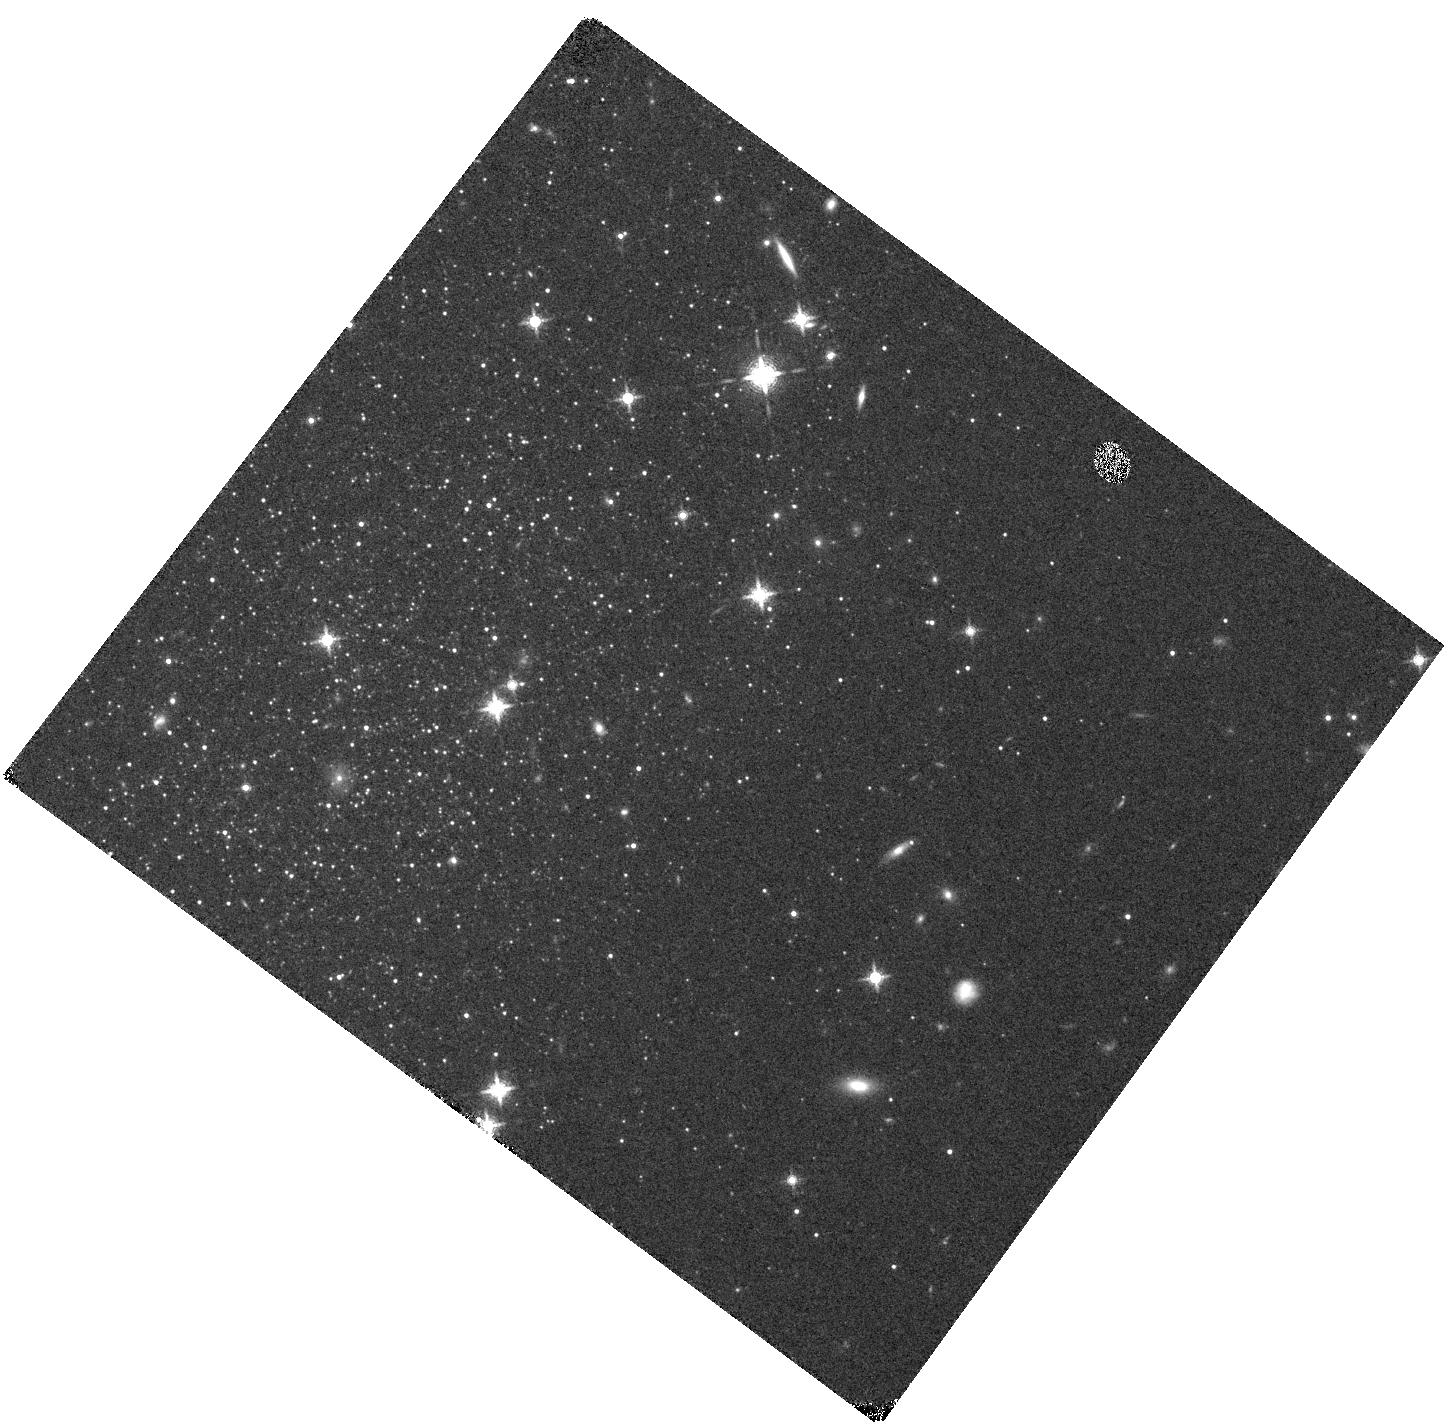
Target: ANTLIA. Instrument: WFC3/IR. Filter: F139M. Exposure: 14 min. Observation ID: hst_16162_23_wfc3_ir_f139m_ied323

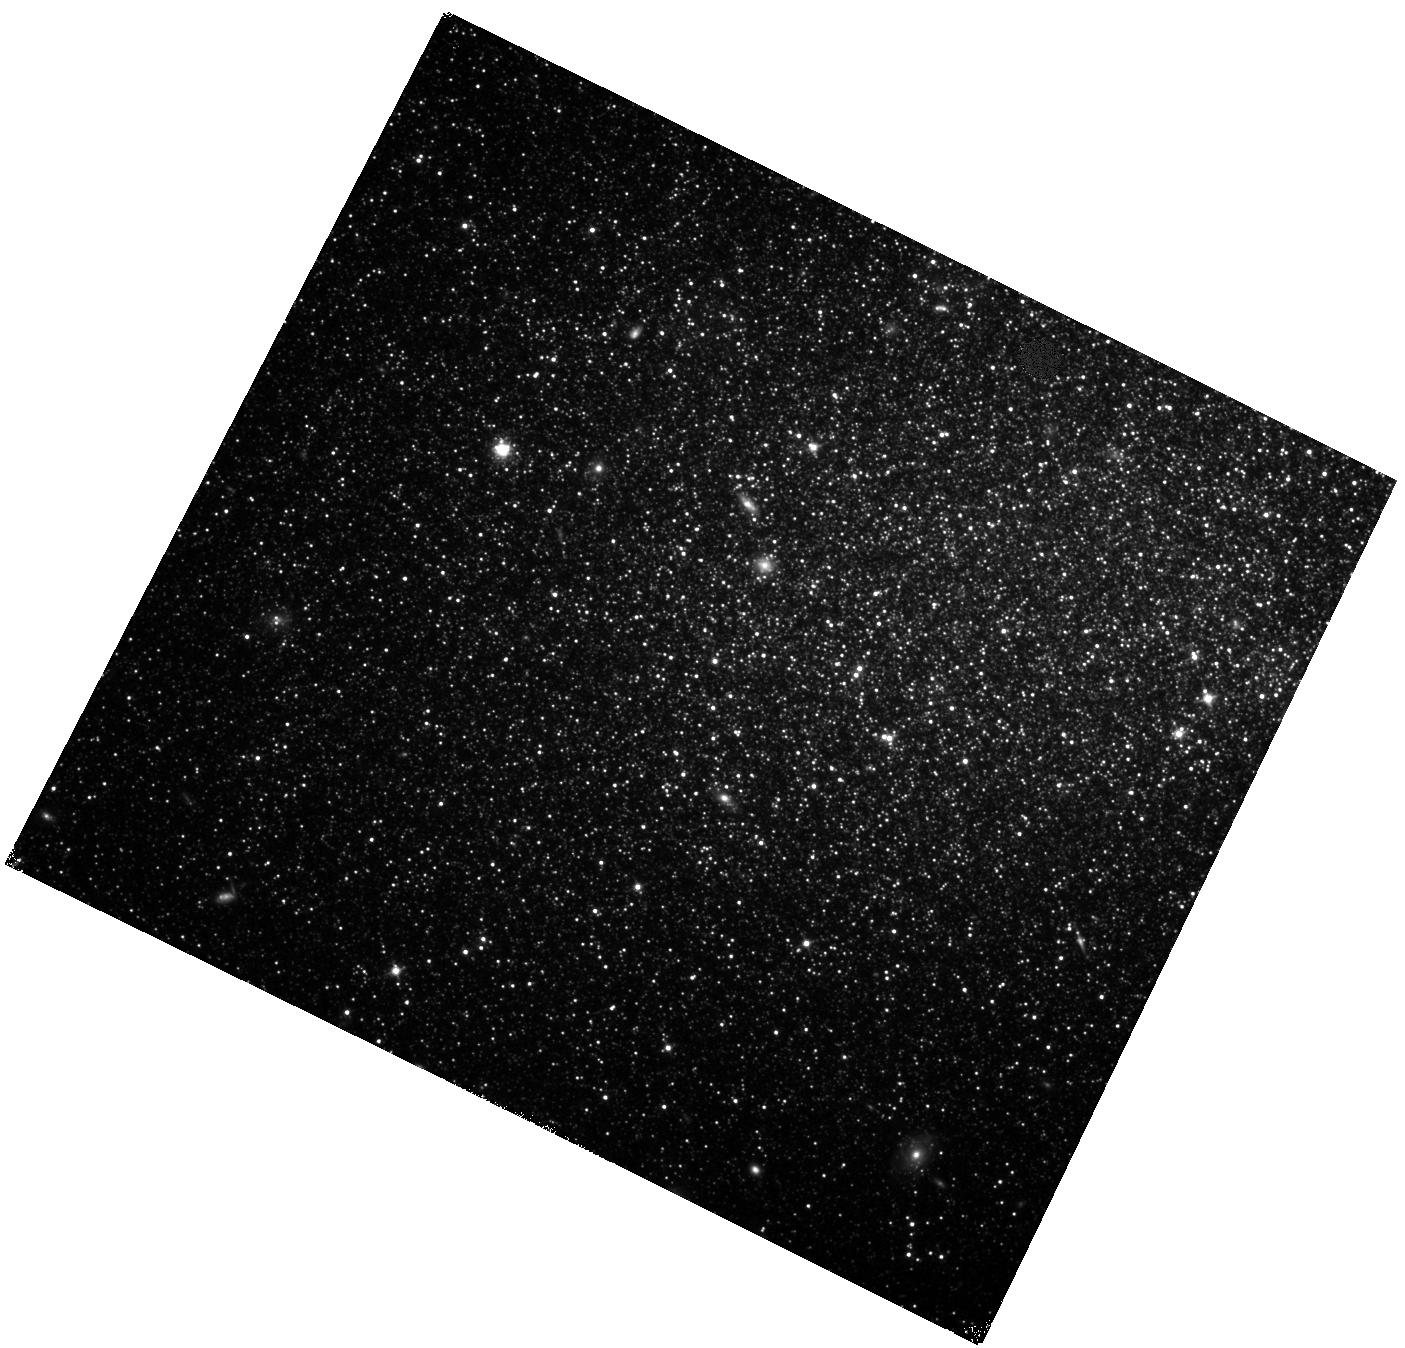
Target: SEX-B. Instrument: WFC3/IR. Filter: F110W. Exposure: 18 min. Observation ID: hst_16162_28_wfc3_ir_f110w_ied328

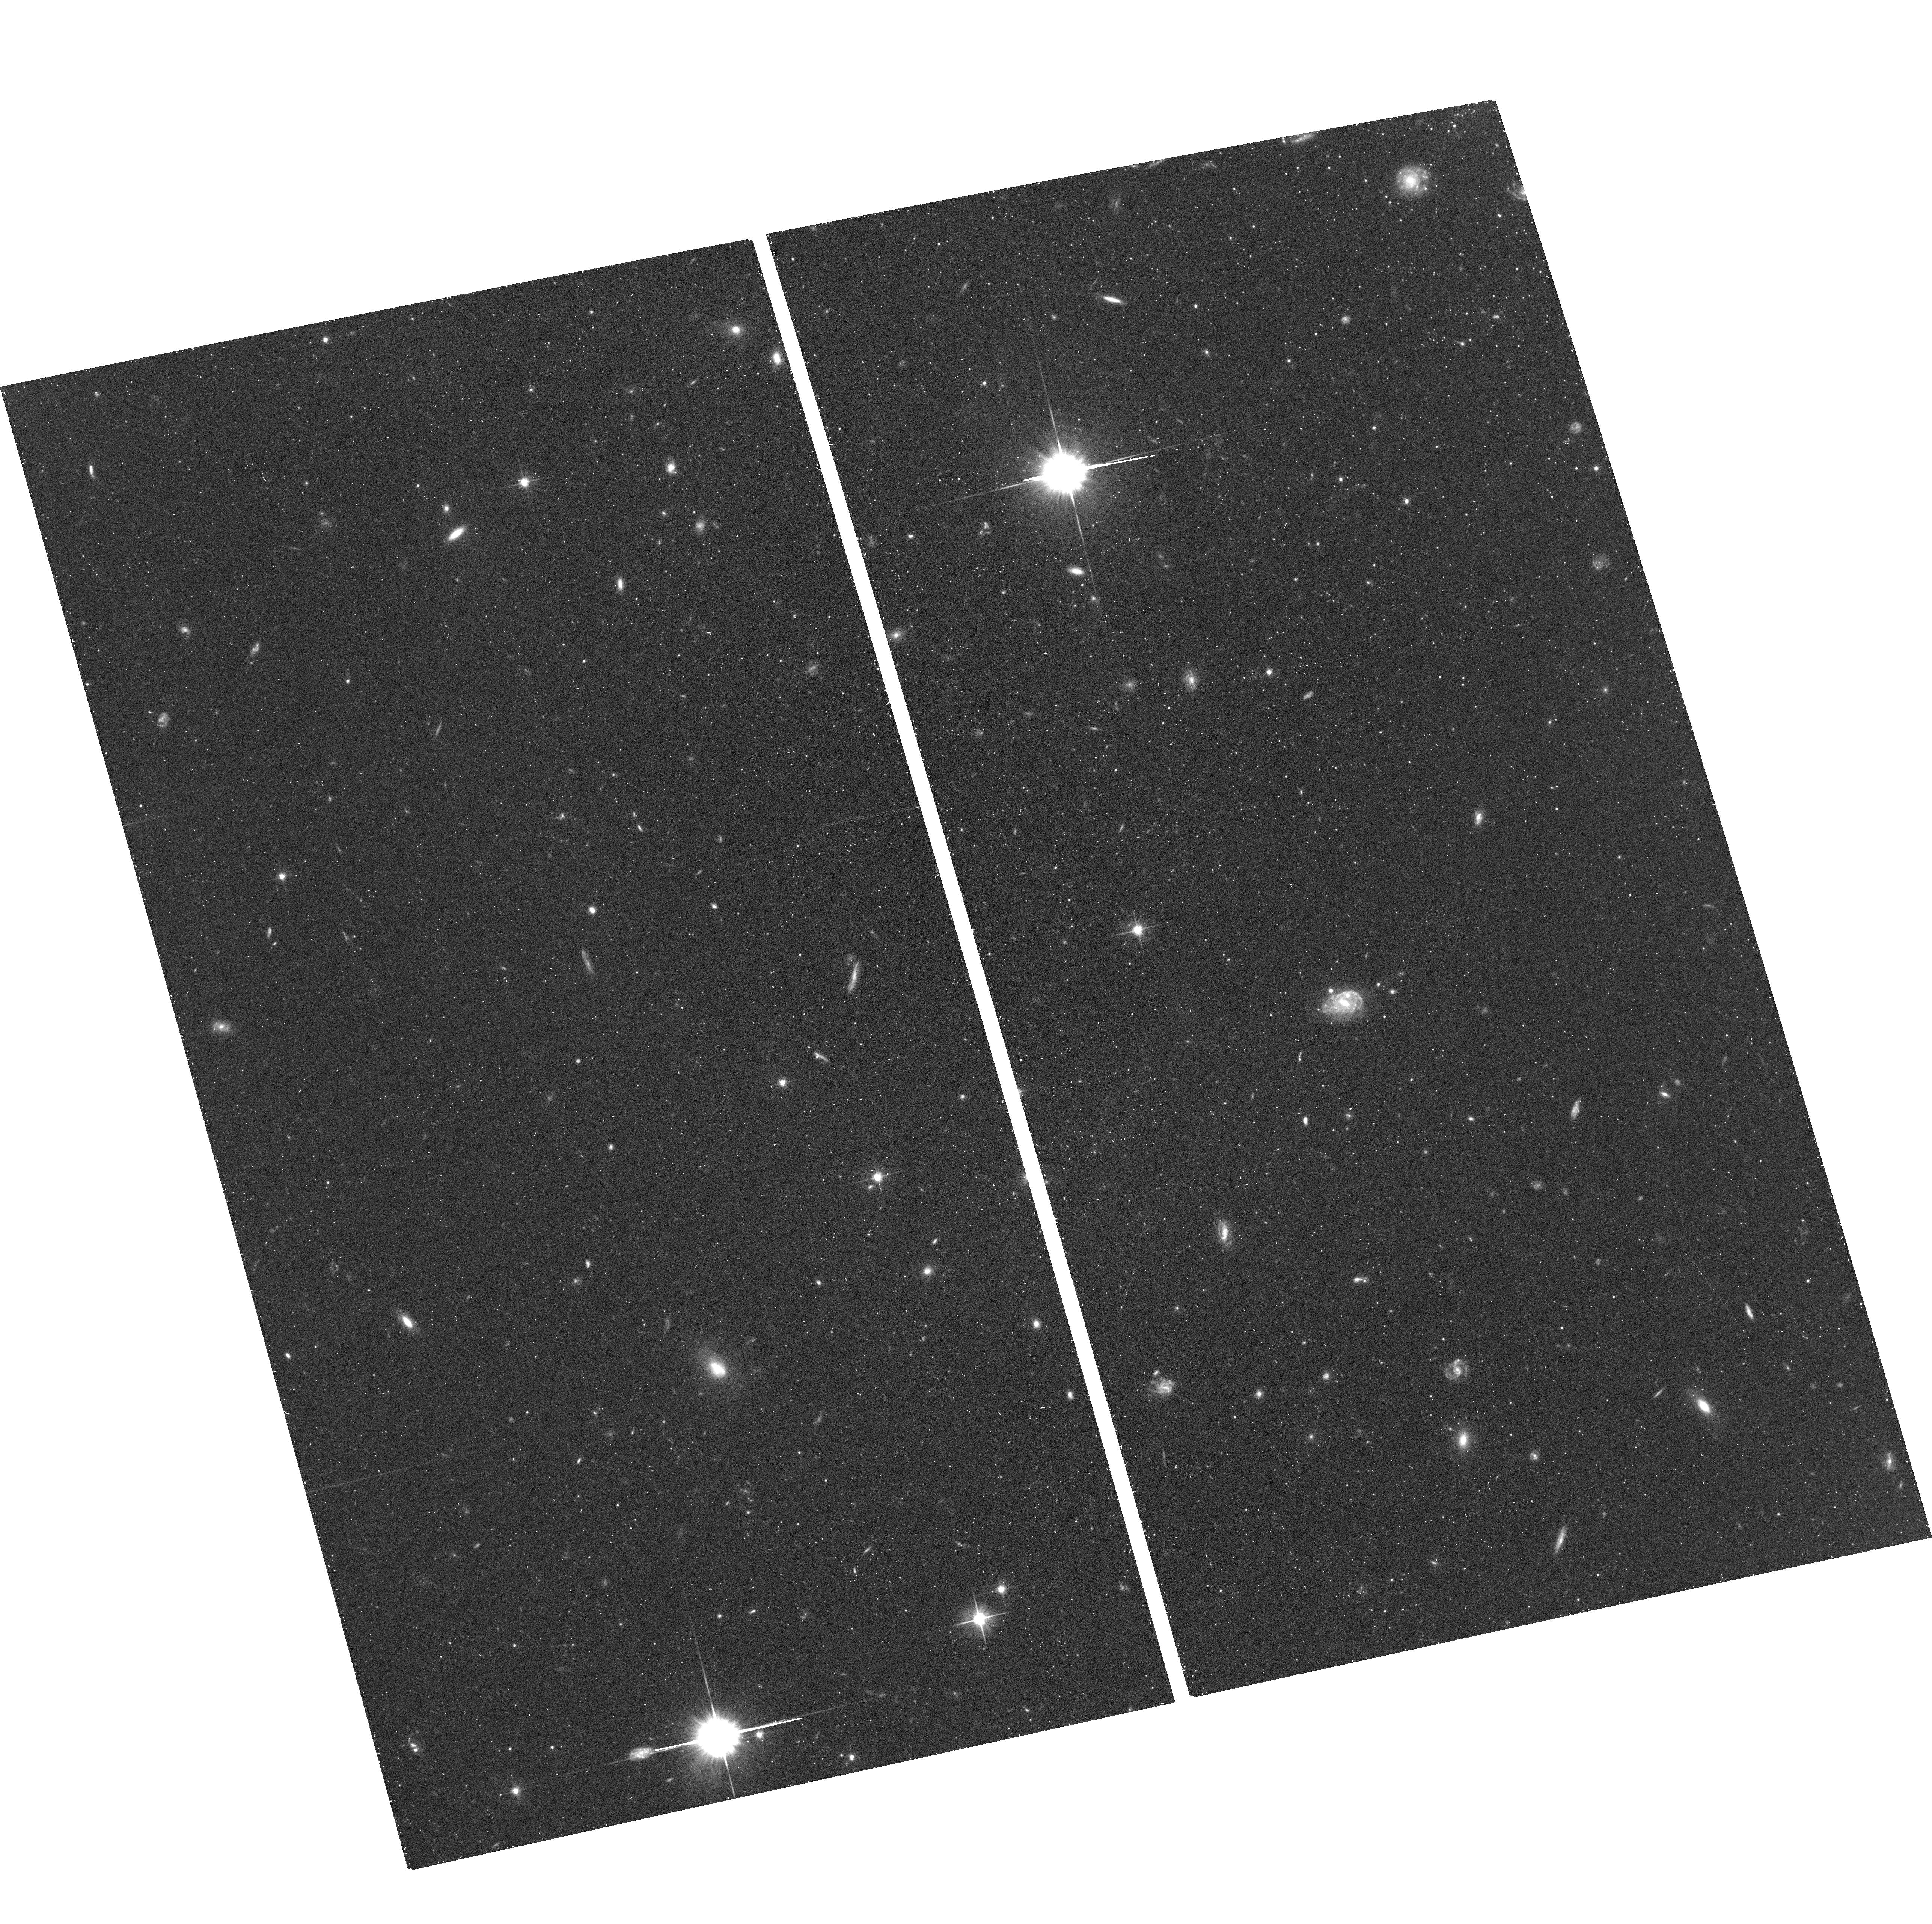
Target: field at RA 152.790°, Dec -4.778°. Instrument: ACS/WFC. Filter: F606W. Exposure: 31 min. Observation ID: hst_16162_25_acs_wfc_f606w_jed325

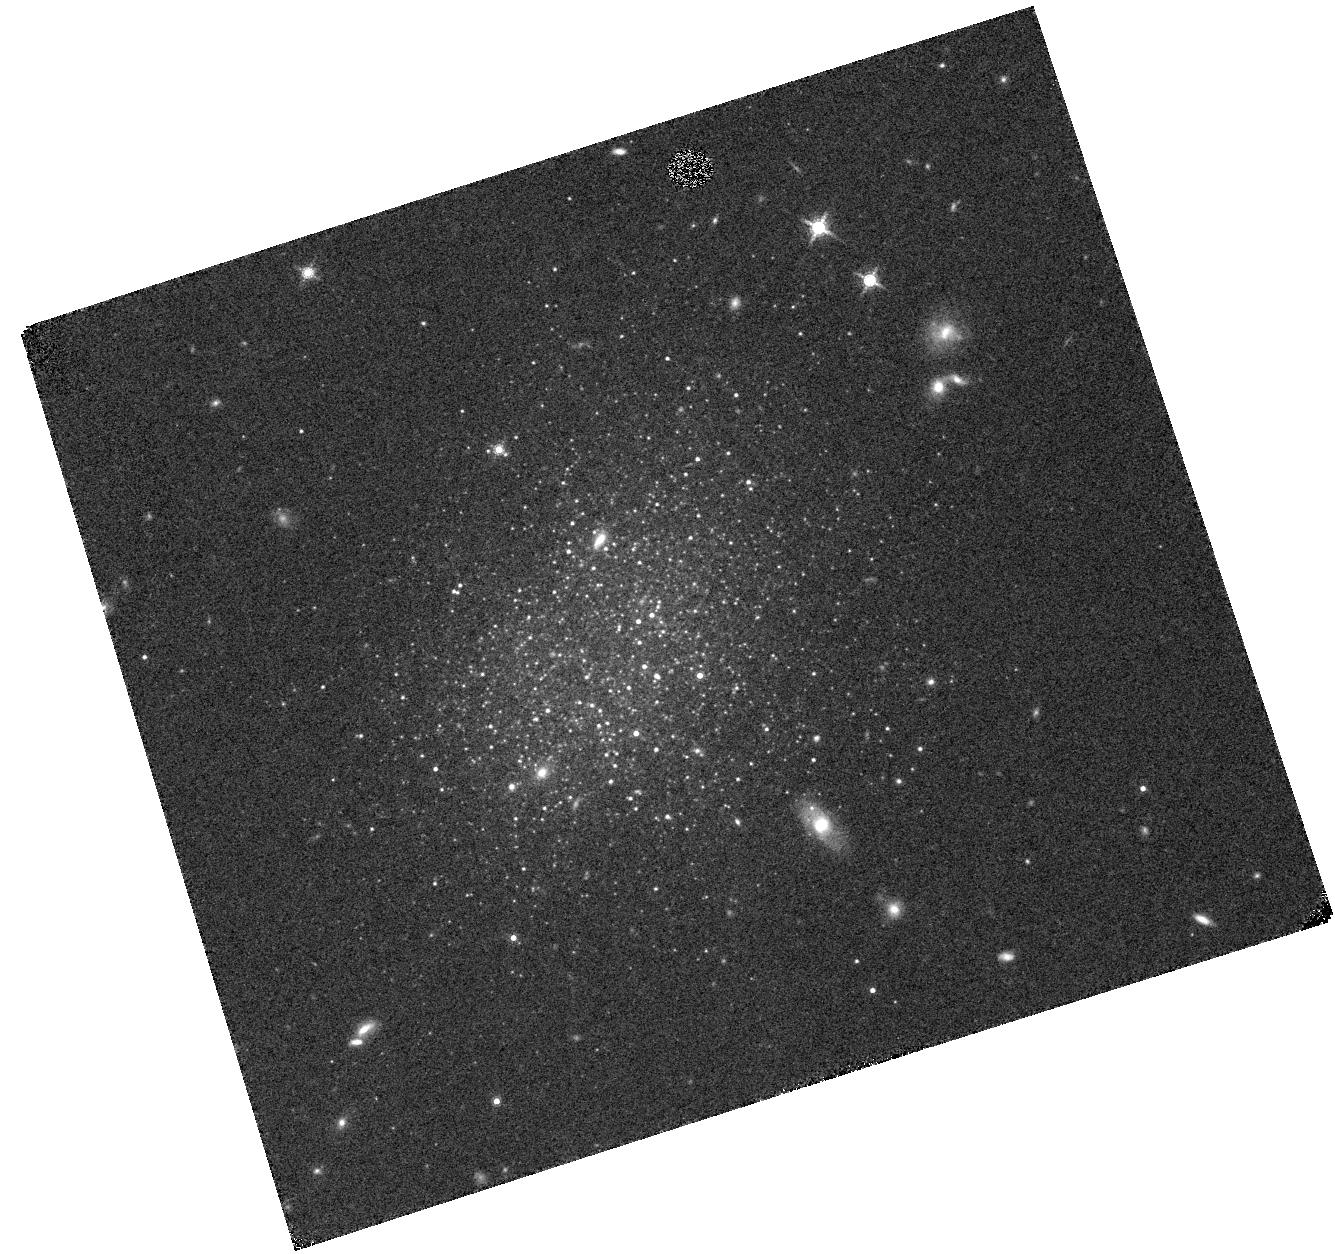
Target: UGC-8833. Instrument: WFC3/IR. Filter: F153M. Exposure: 13 min. Observation ID: hst_16162_16_wfc3_ir_f153m_ied316

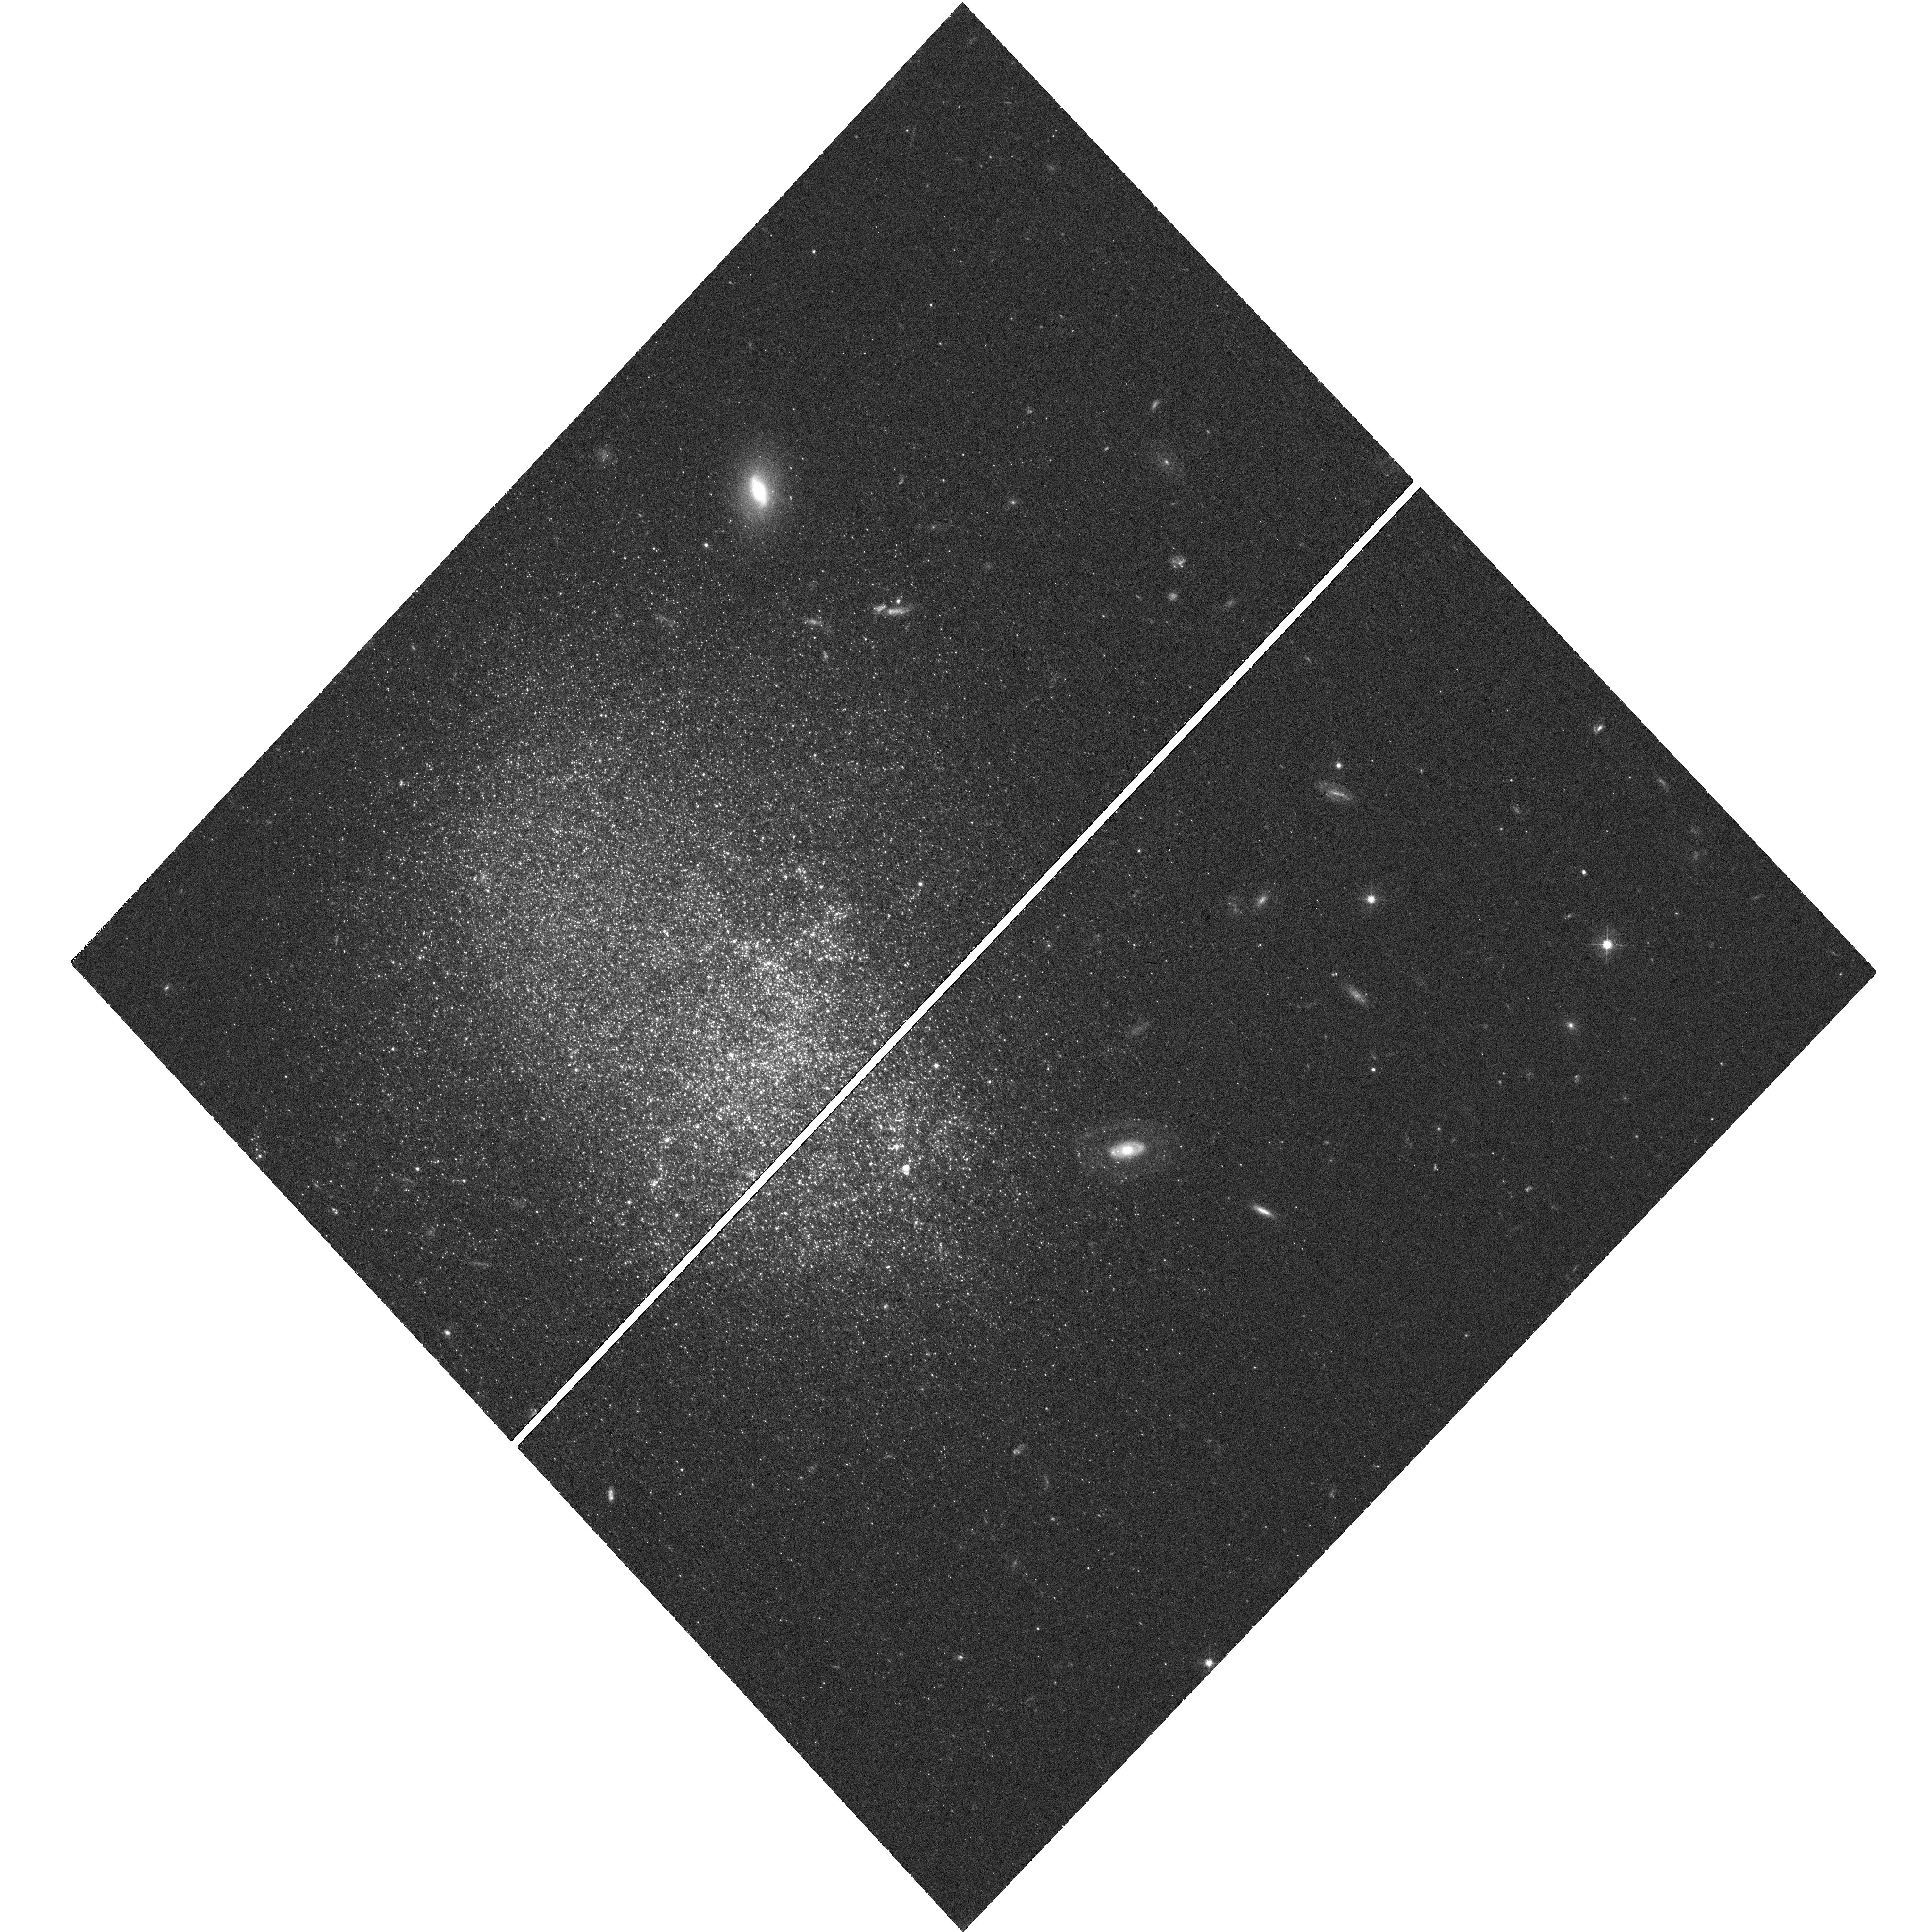
Target: UGC-9128. Instrument: WFC3/UVIS. Filter: F475W. Exposure: 42 min. Observation ID: hst_16162_03_wfc3_uvis_f475w_ied303

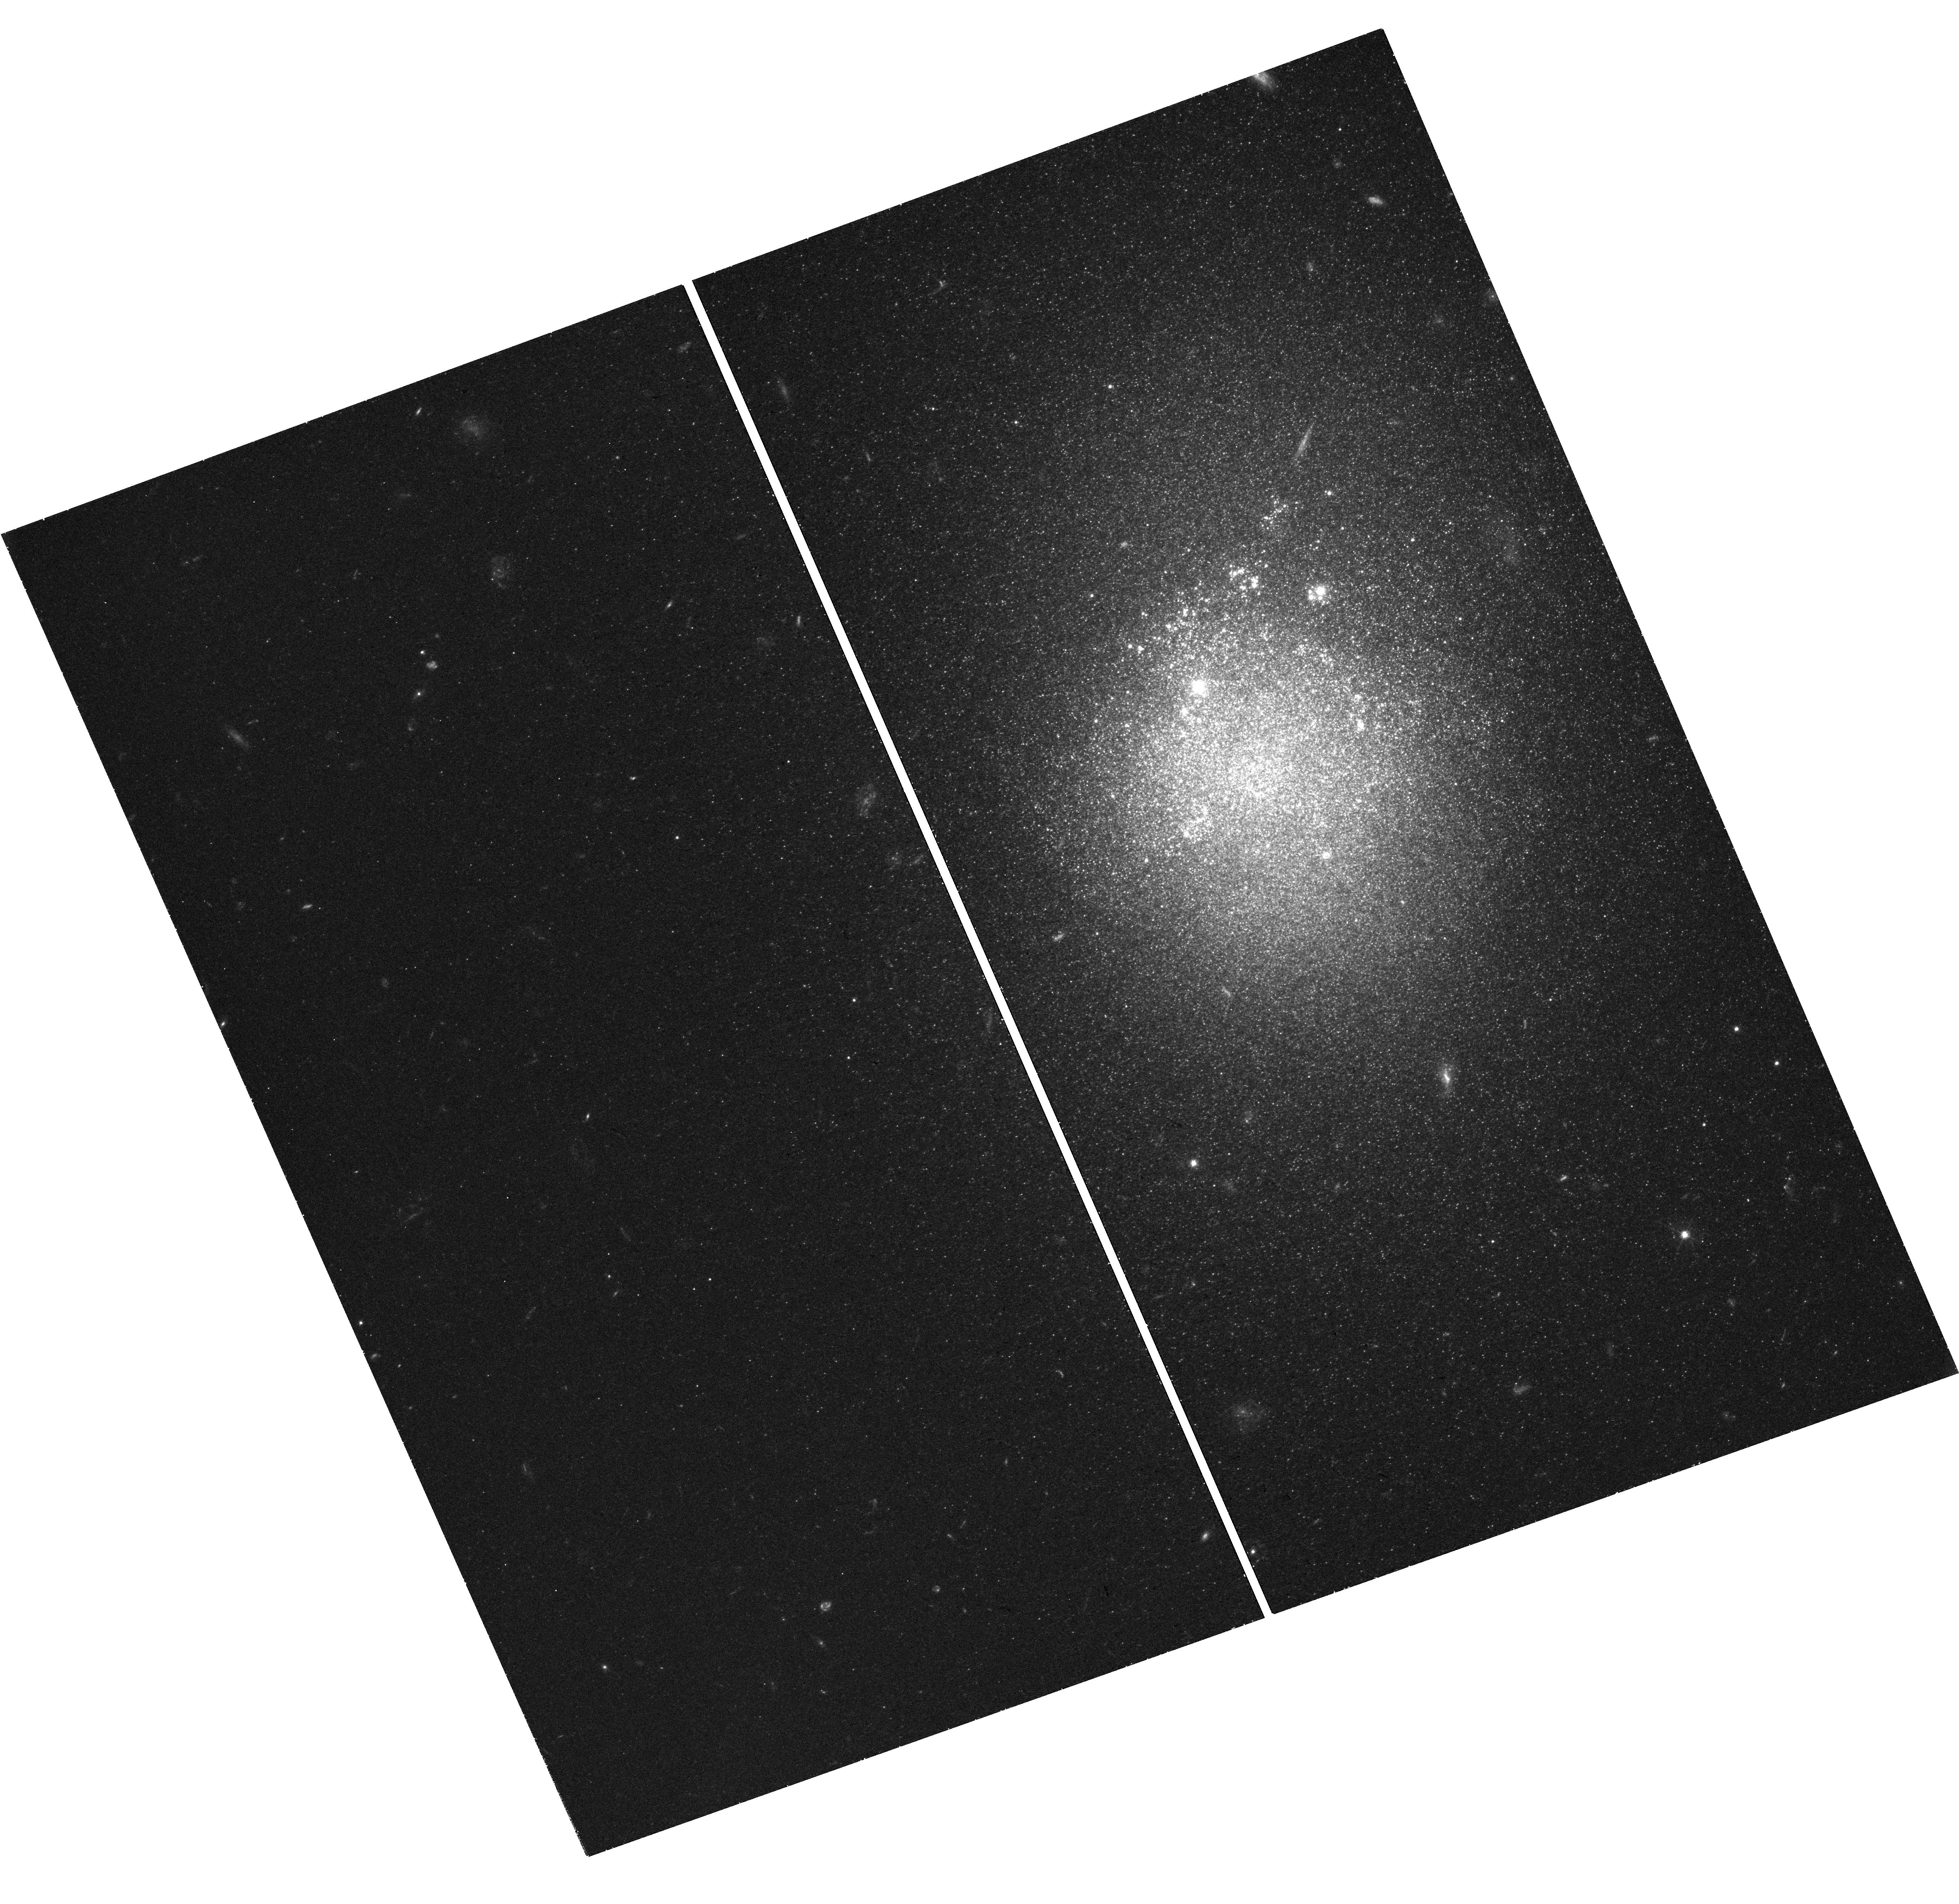
Target: NGC-4163. Instrument: WFC3/UVIS. Filter: F475W. Exposure: 43 min. Observation ID: hst_16162_11_wfc3_uvis_f475w_ied311

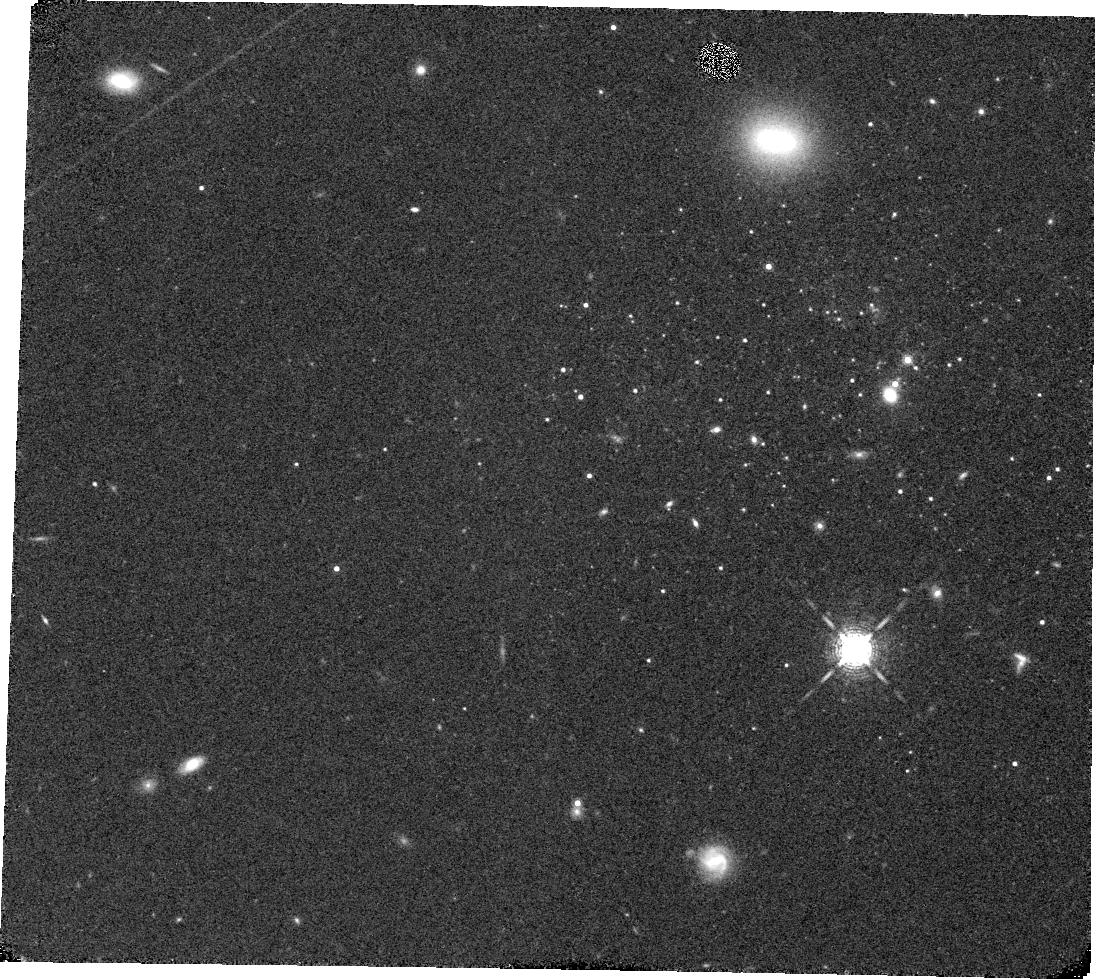
Target: UGCA-292. Instrument: WFC3/IR. Filter: F153M. Exposure: 14 min. Observation ID: hst_16162_14_wfc3_ir_f153m_ied314

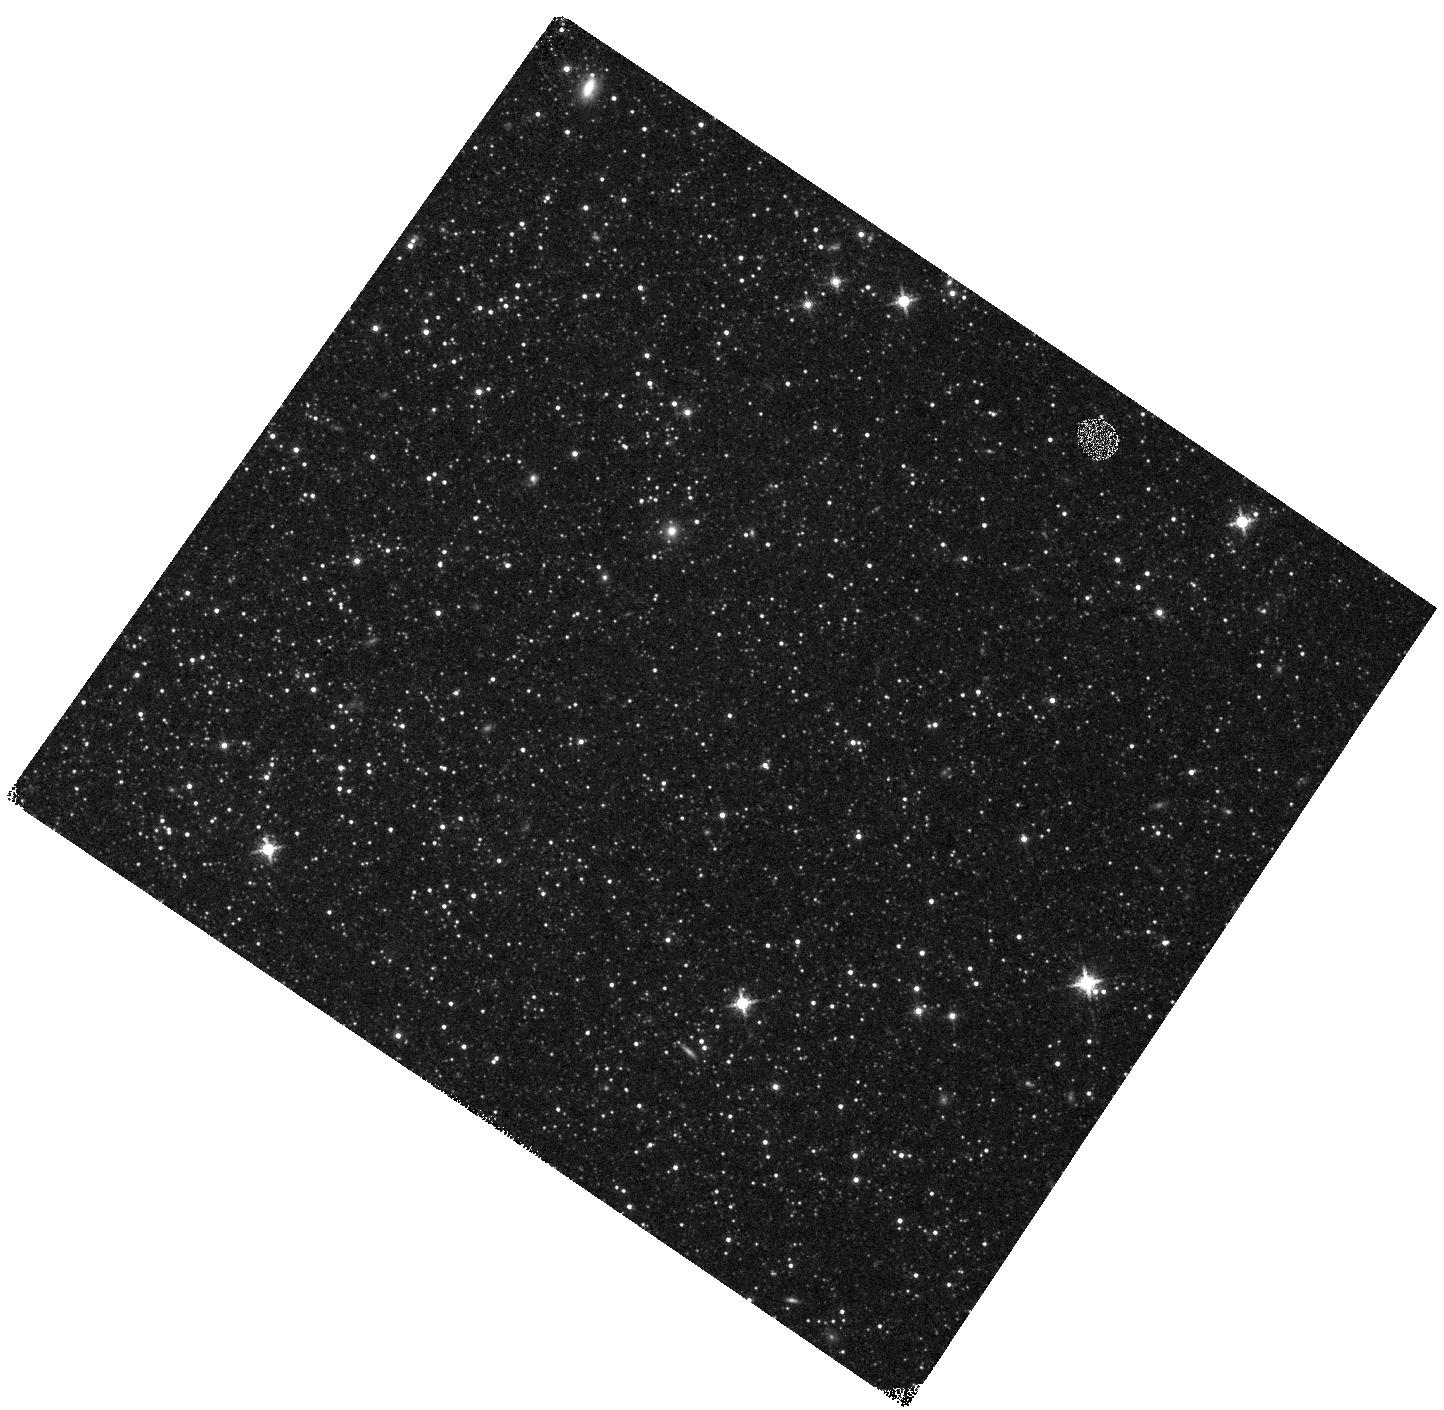
Target: SEX-A. Instrument: WFC3/IR. Filter: F139M. Exposure: 14 min. Observation ID: hst_16162_26_wfc3_ir_f139m_ied326

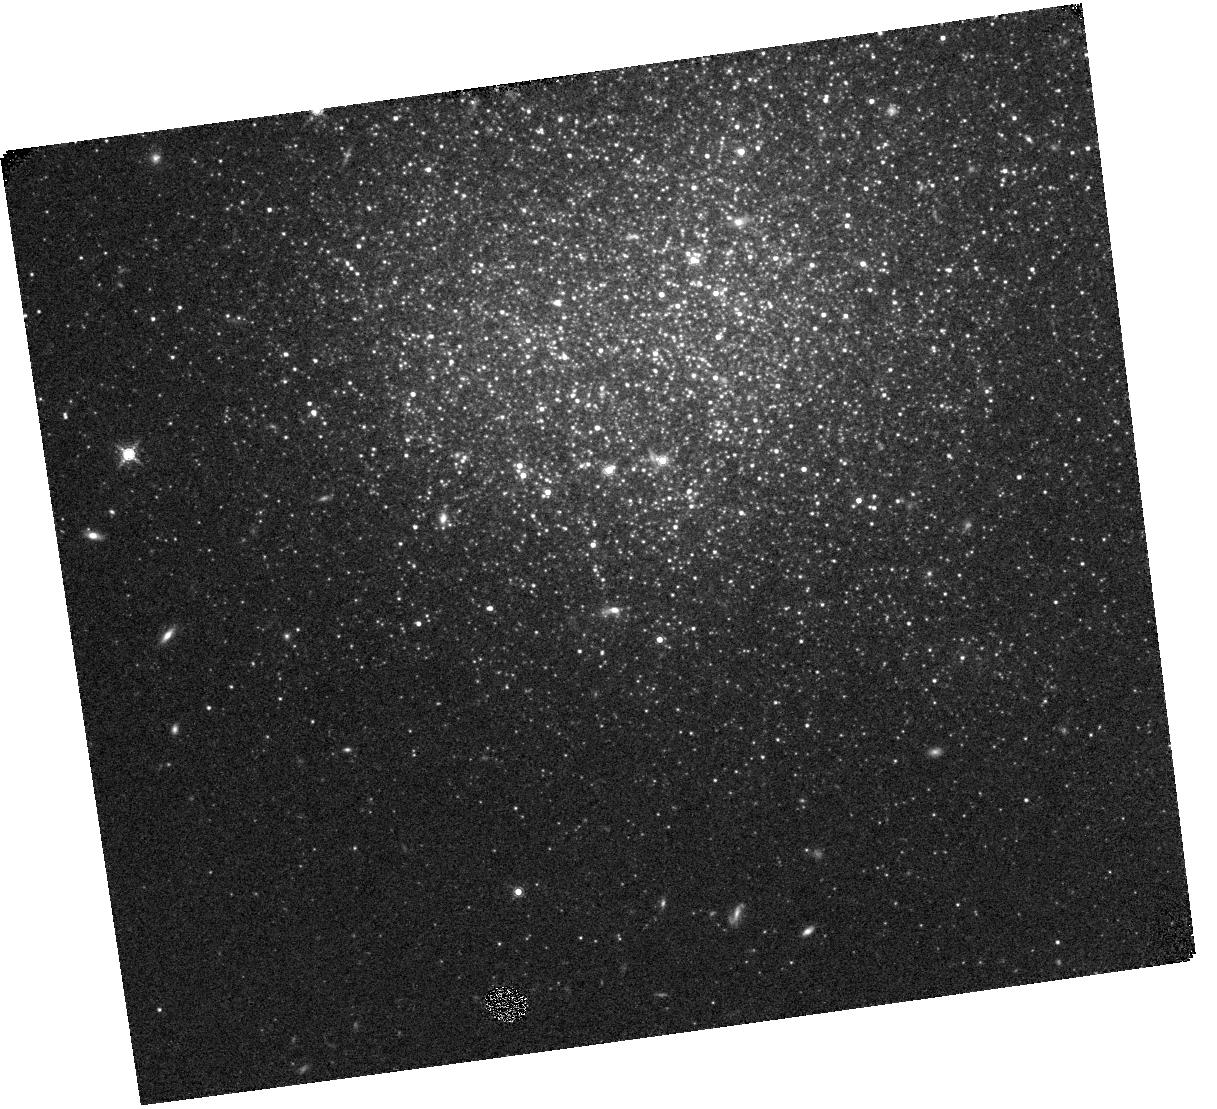
Target: UGC-9240. Instrument: WFC3/IR. Filter: F153M. Exposure: 13 min. Observation ID: hst_16162_09_wfc3_ir_f153m_ied309

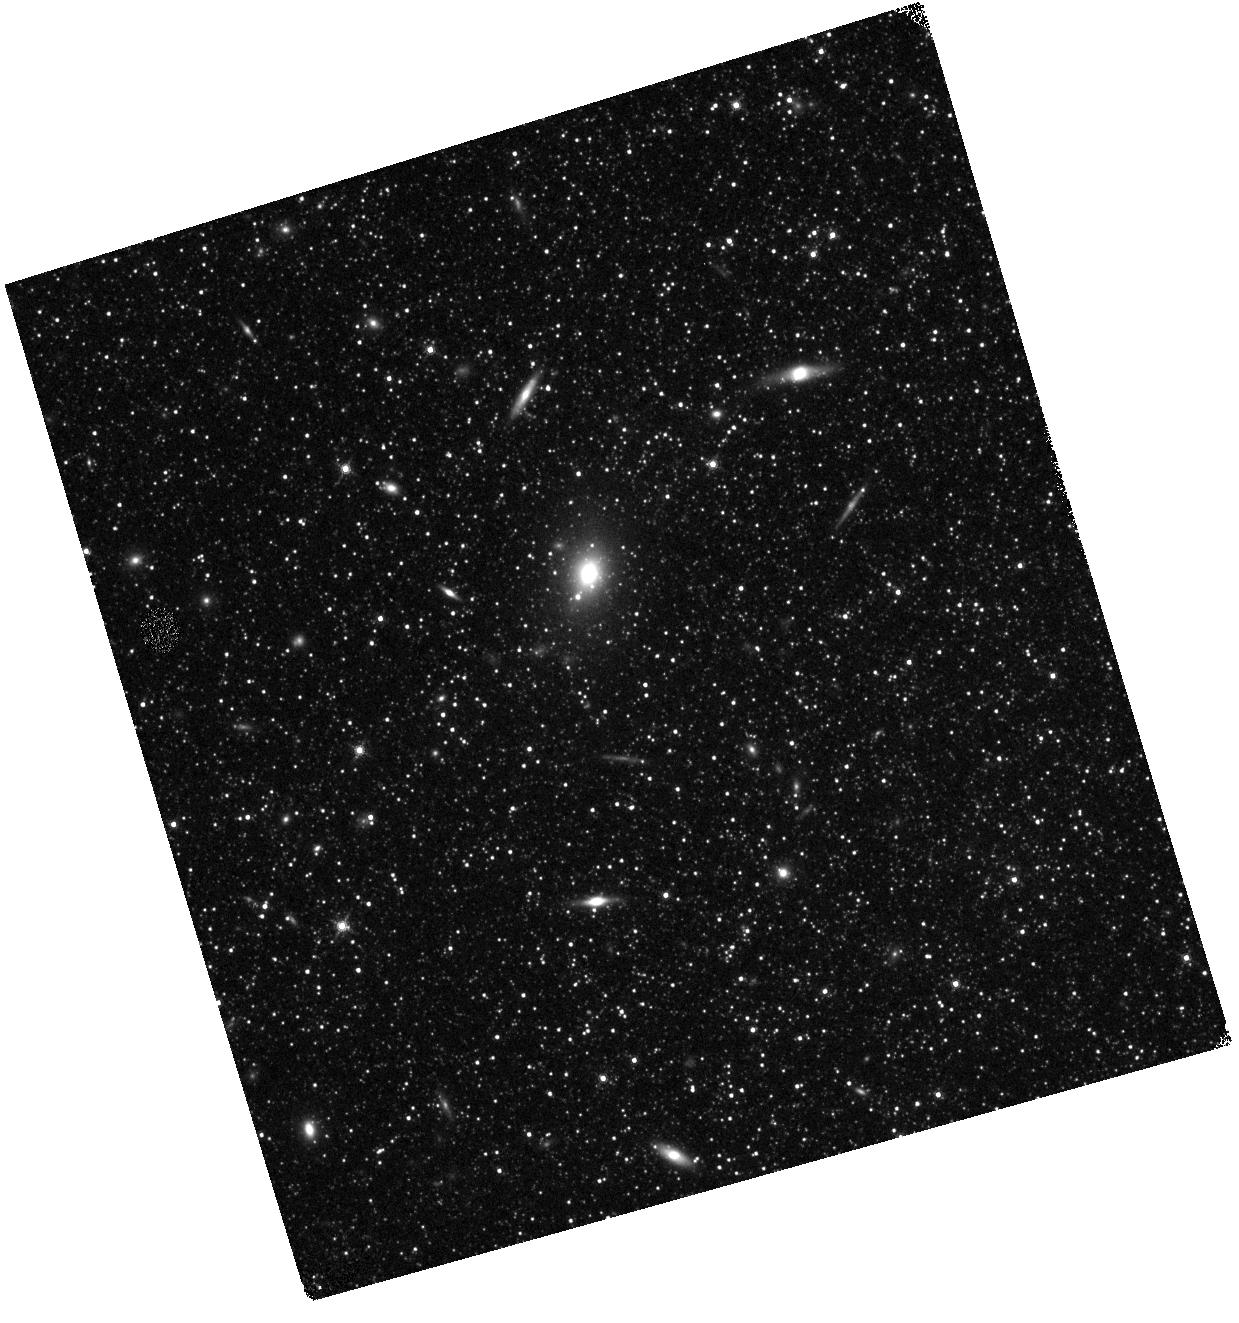
Target: IC-1613. Instrument: WFC3/IR. Filter: F139M. Exposure: 13 min. Observation ID: hst_16162_18_wfc3_ir_f139m_ied318

Solving the metallicity dependence of evolved star evolution and completing HSTs near-IR legacy in the Local Volume (PI: Boyer, Martha L.)

Thermally-pulsing (TP-)AGB stars and red helium-burning (RHeB) stars dominate the near-infrared (NIR) flux in star-forming galaxies (up to 70%) and thus have a strong impact on the appearance of galaxies. These stars are notoriously difficult to model, and the only empirical constraints on their evolution come from the Magellanic Clouds, at just 20% and 50% solar metallicity. Lower metallicity models are entirely uncalibrated and these uncertainties propagate to stellar population synthesis, leading to (sometimes wildly) inaccurate derived galaxy properties such as the star-formation rate and stellar mass. The HST is capable of rectifying this. By adding NIR and some additional optical imaging to existing optical and UV imaging of an optimally selected sample of nearby (< 3.1 Mpc) metal-poor dwarf galaxies, we can produce observables (luminosity functions, stellar counts, CMD morphology, stellar SEDs) that stringently constrain the metallicity dependencies on the processes that drive model uncertainties, including mass loss, dredge up, convective overshoot, and rotation. Understanding the metallicity dependence of these parameters is invaluable to interpreting observations of metal-poor galaxies, which dominate the number density of galaxies in the Universe. Given the prior HST investment of observations in these galaxies, this relatively modest amount of observing time promises to revolutionize the field and leave a lasting HST legacy in the Local Volume.